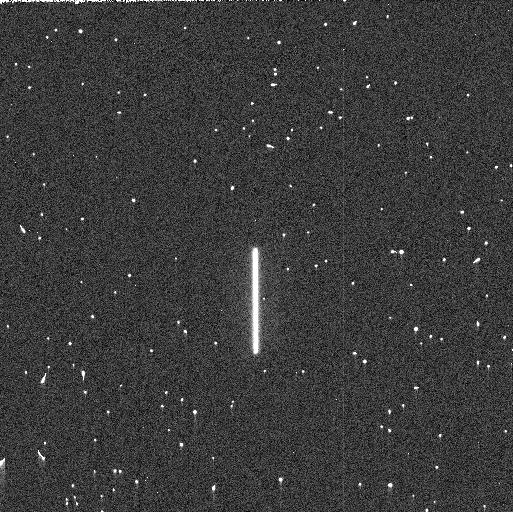
Target: P330E
Instrument: WFC3/UVIS
Filter: F275W
Exposure: 3 min
Observation ID: ifn912ciq

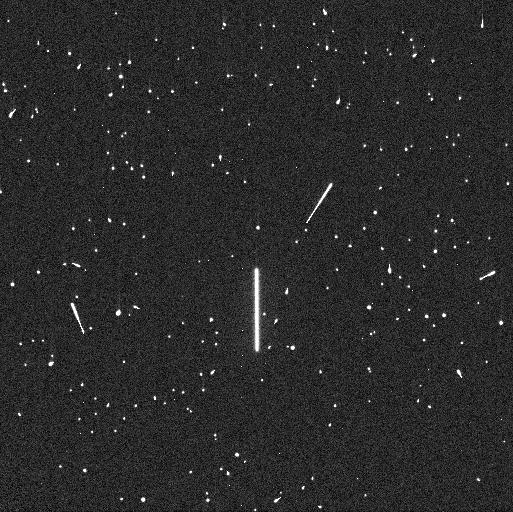
Target: P330E
Instrument: WFC3/UVIS
Filter: F225W
Exposure: 5 min
Observation ID: ifn912c8q

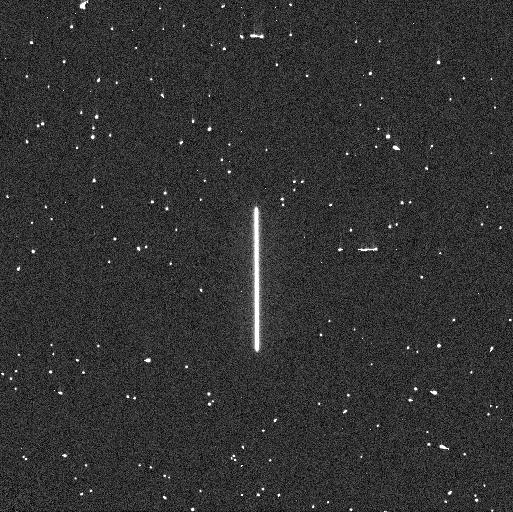
Target: P330E
Instrument: WFC3/UVIS
Filter: F275W
Exposure: 4 min
Observation ID: ifn911dkq

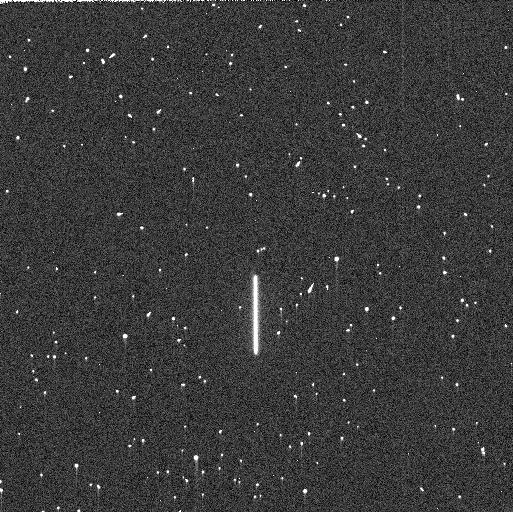
Target: P330E
Instrument: WFC3/UVIS
Filter: F225W
Exposure: 5 min
Observation ID: ifn911dtq

WFC3 UVIS Time Dependent Sensitivity (PI: Marinelli, Mariarosa)

This program acquires scanned observations for monitoring the relative changes in the WFC3/UVIS photometric throughput. The spectrophotometric white dwarf standard stars GD153 and GRW70, and G-type star P330E are scanned in a subset of filters periodically over the year. Historically, this program was intended as a monitor of the UV filters as they provide a means to detect contaminants on the instrument optics, with one or two visible/red filters serving as a control. Since then, additional filters in the visible and red have been added to the program to expand the monitor to longer wavelengths. The observing cadence is roughly once a month though some exceptions are required to accommodate visibilities, especially in RGM.